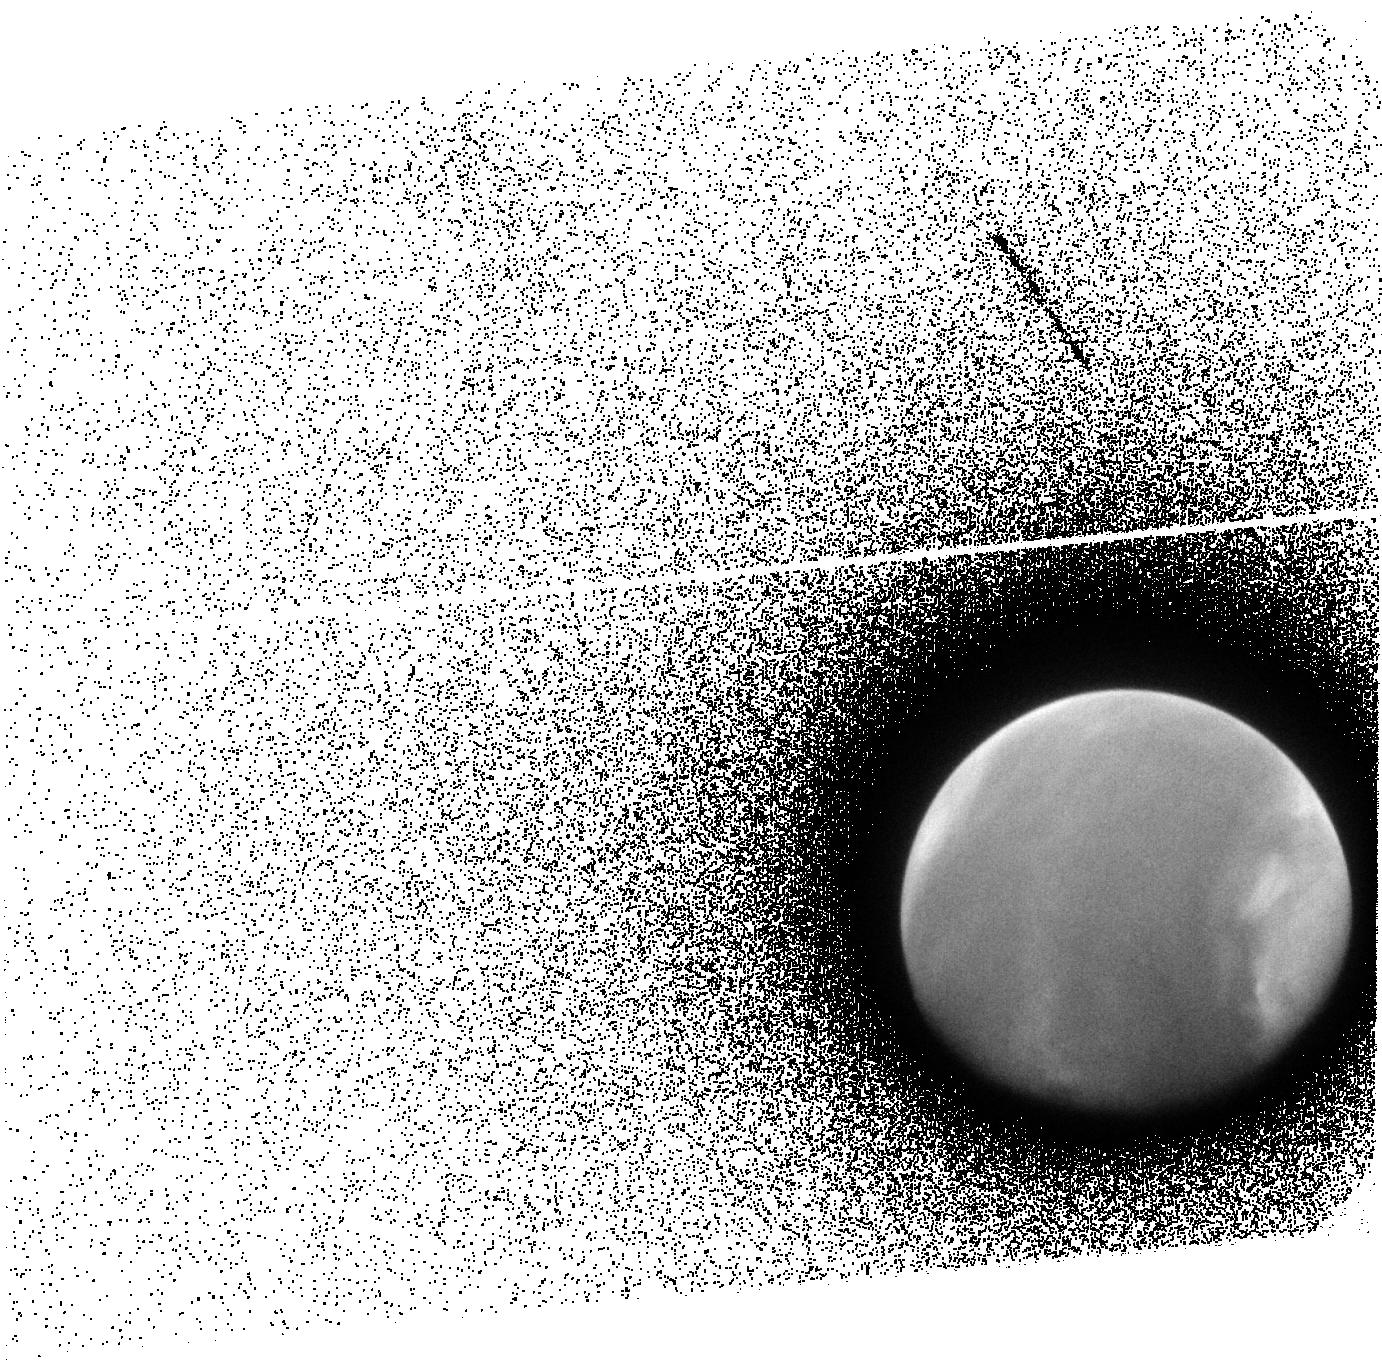
Target: MARS-EXOSPHERE
Instrument: ACS/SBC
Filter: F140LP
Exposure: 8 min
Observation ID: jff001020

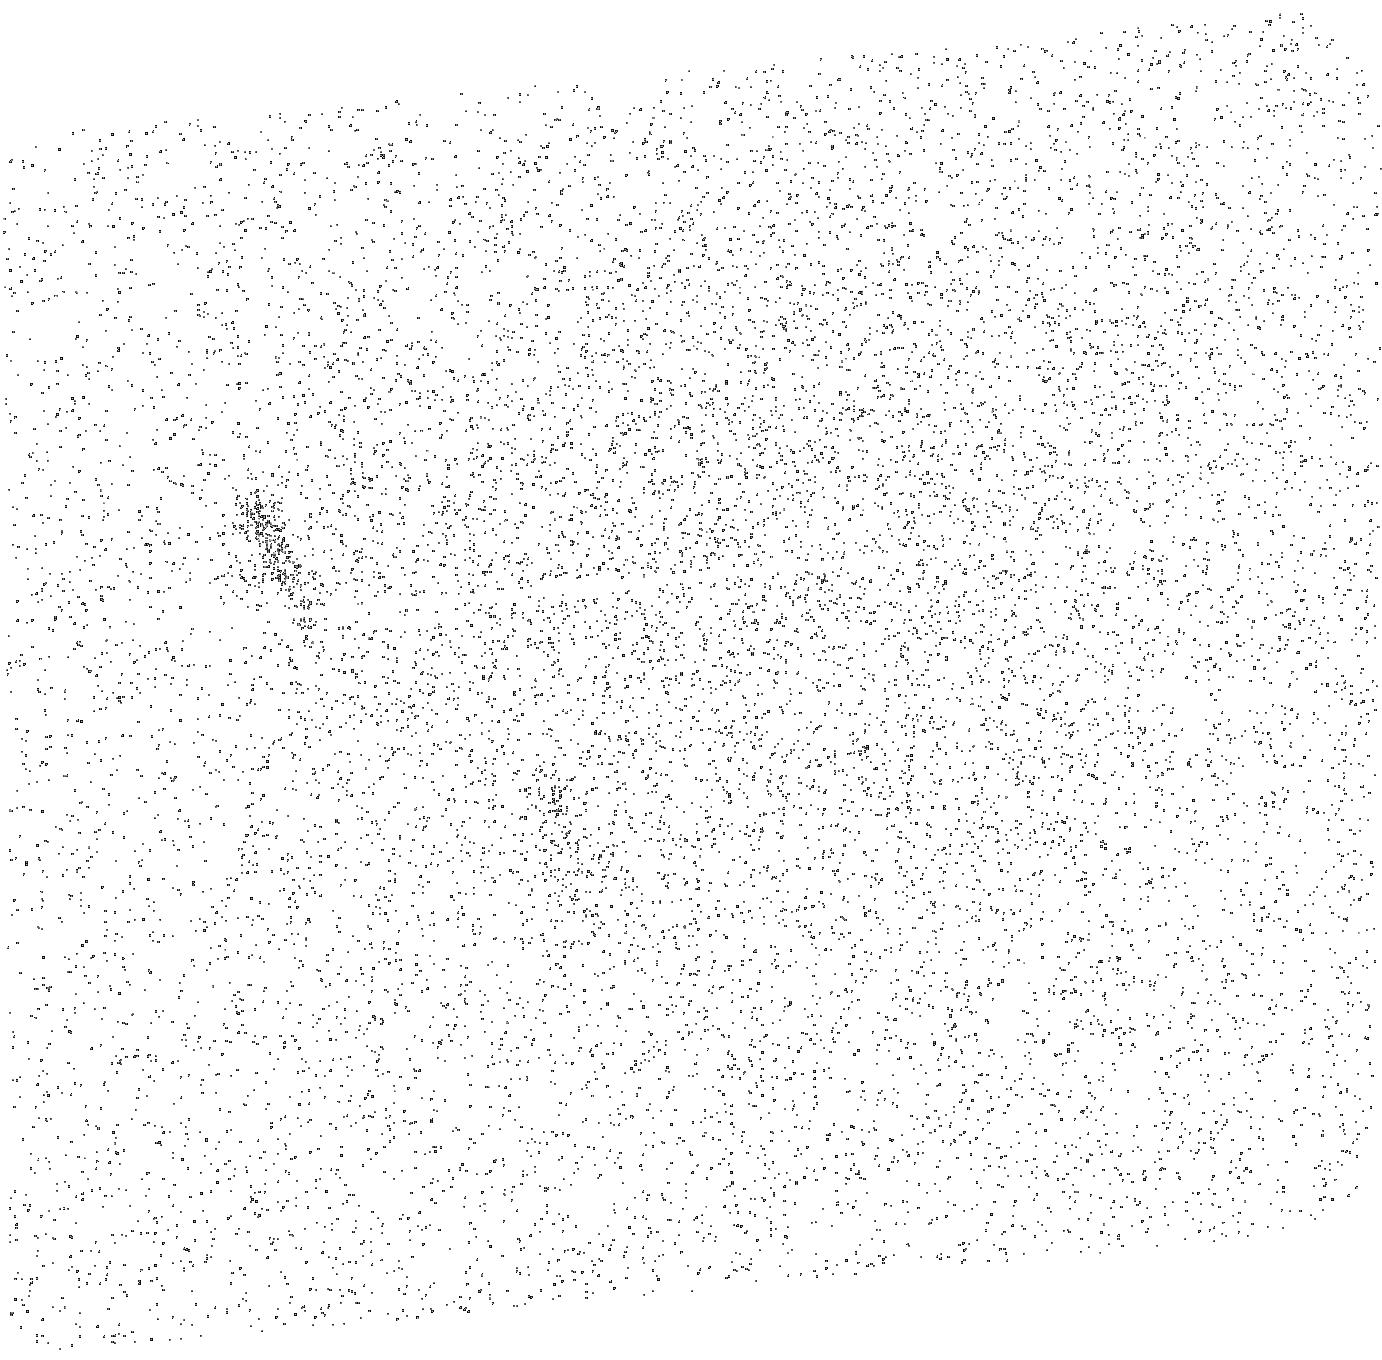
Target: SKY-NEAR-MARS
Instrument: ACS/SBC
Filter: F140LP
Exposure: 8 min
Observation ID: jff0b1020

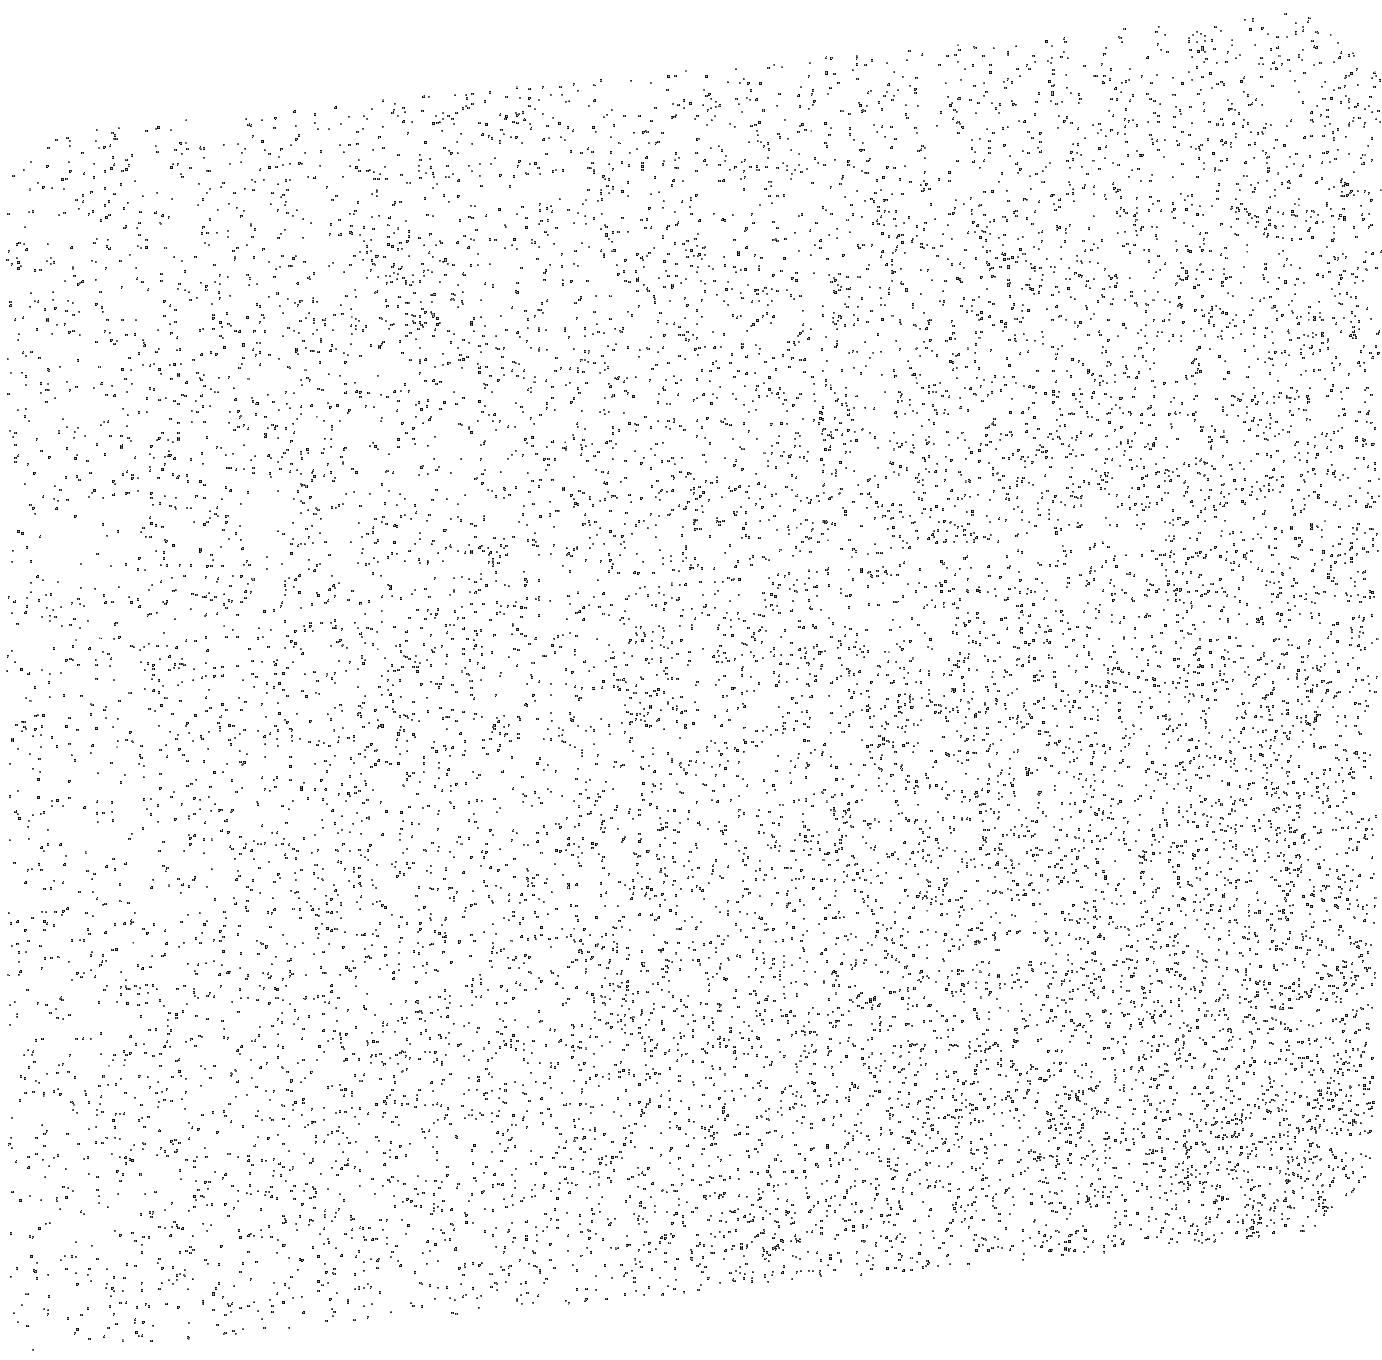
Target: MARS-EXOSPHERE-EXTENDED
Instrument: ACS/SBC
Filter: F140LP
Exposure: 8 min
Observation ID: jff0a1020

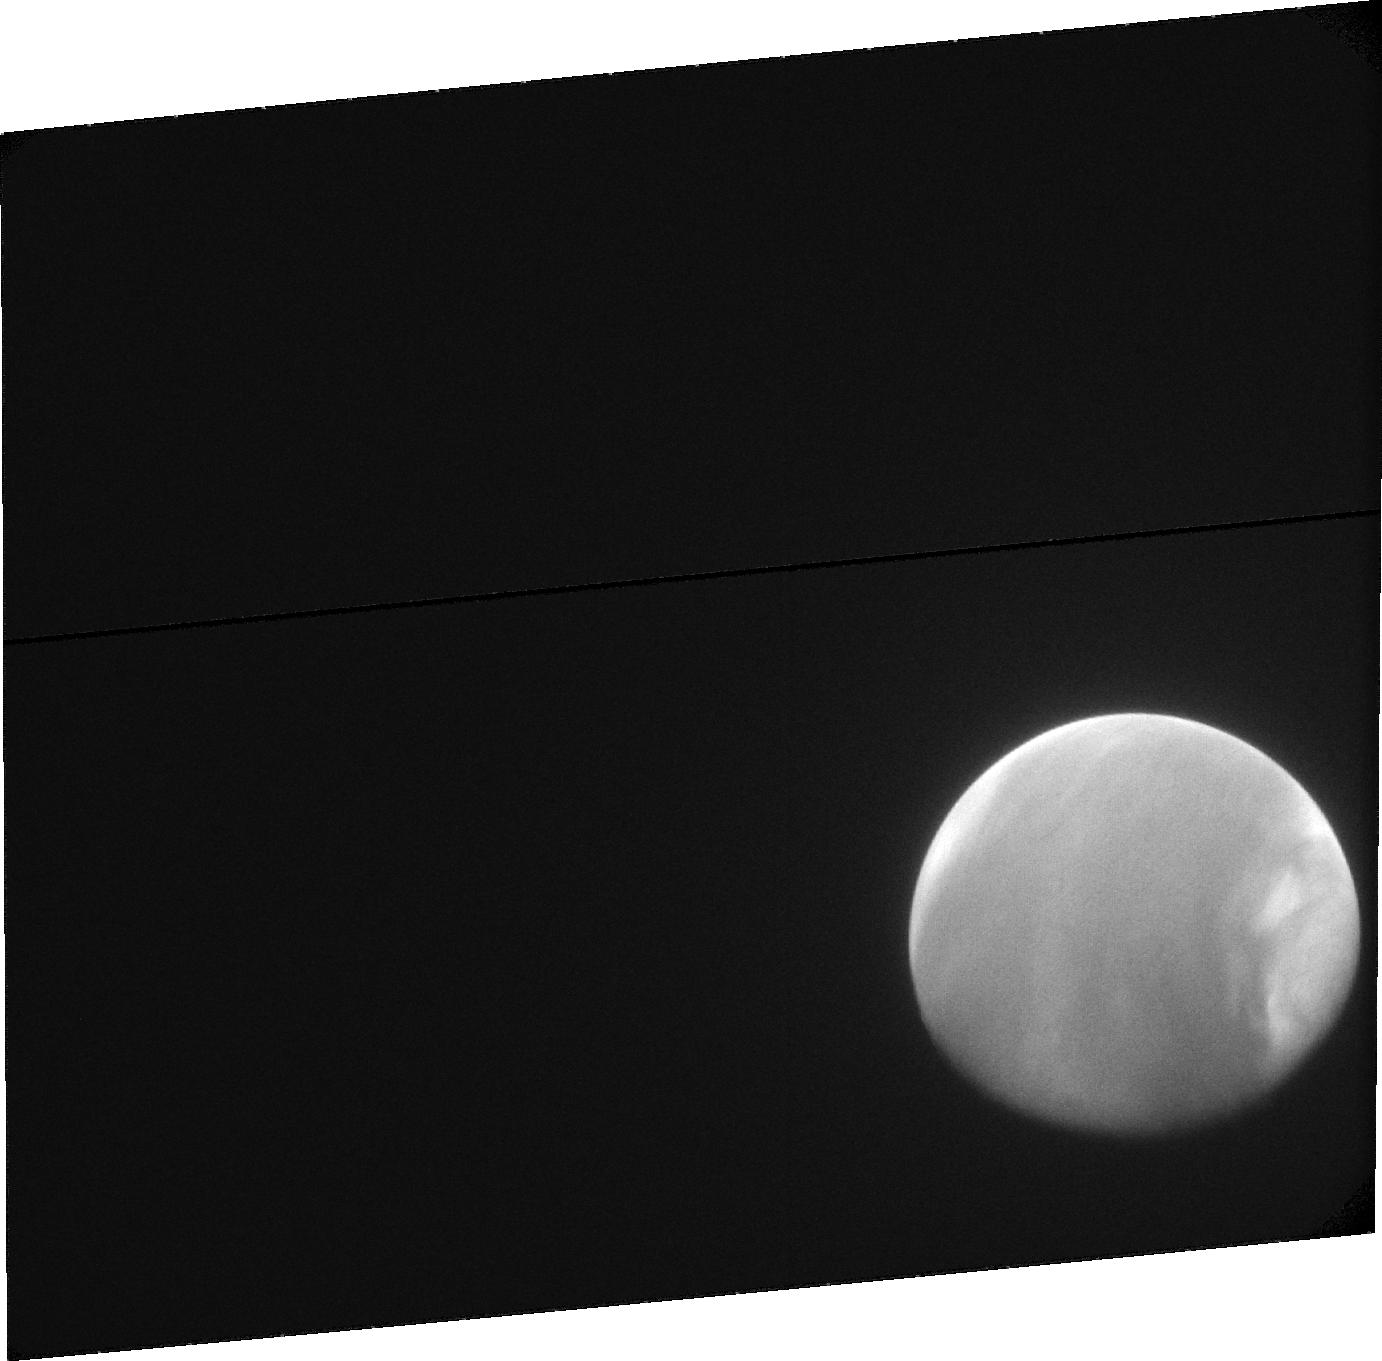
Target: MARS-EXOSPHERE
Instrument: ACS/SBC
Filter: F115LP
Exposure: 16 min
Observation ID: jff001010

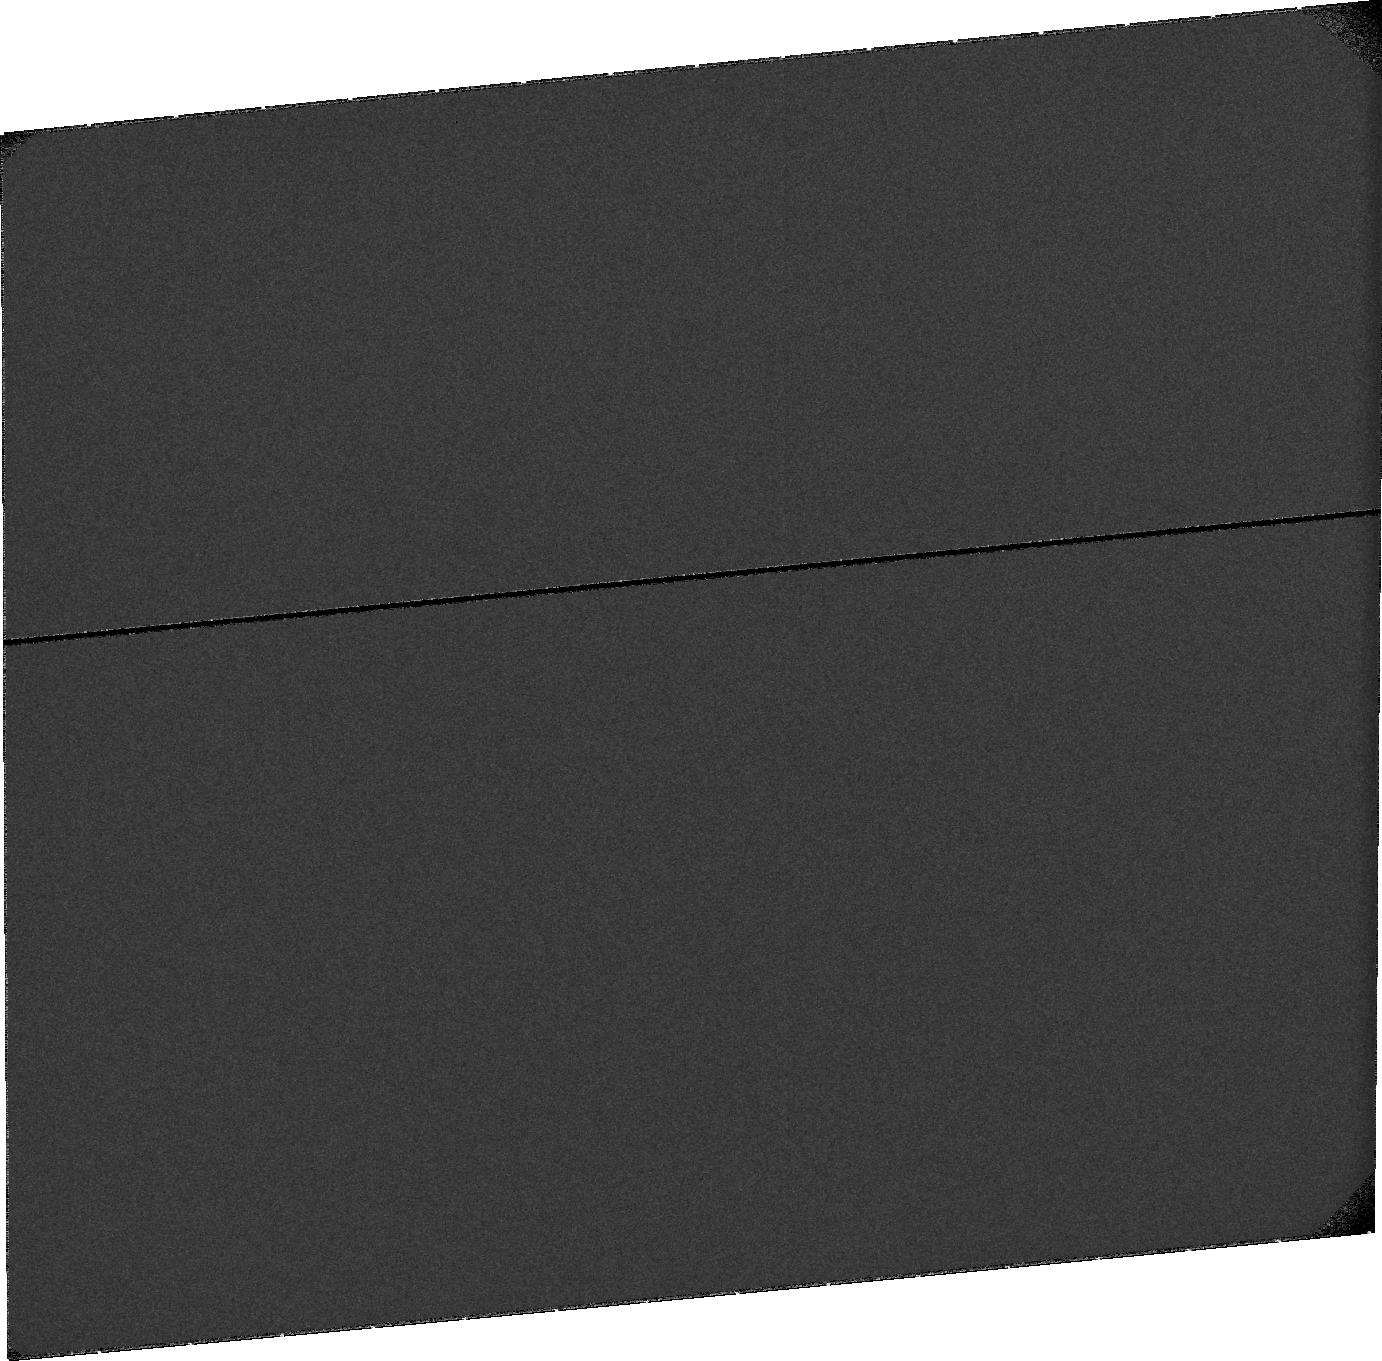
Target: SKY-NEAR-MARS
Instrument: ACS/SBC
Filter: F115LP
Exposure: 16 min
Observation ID: jff0b1010

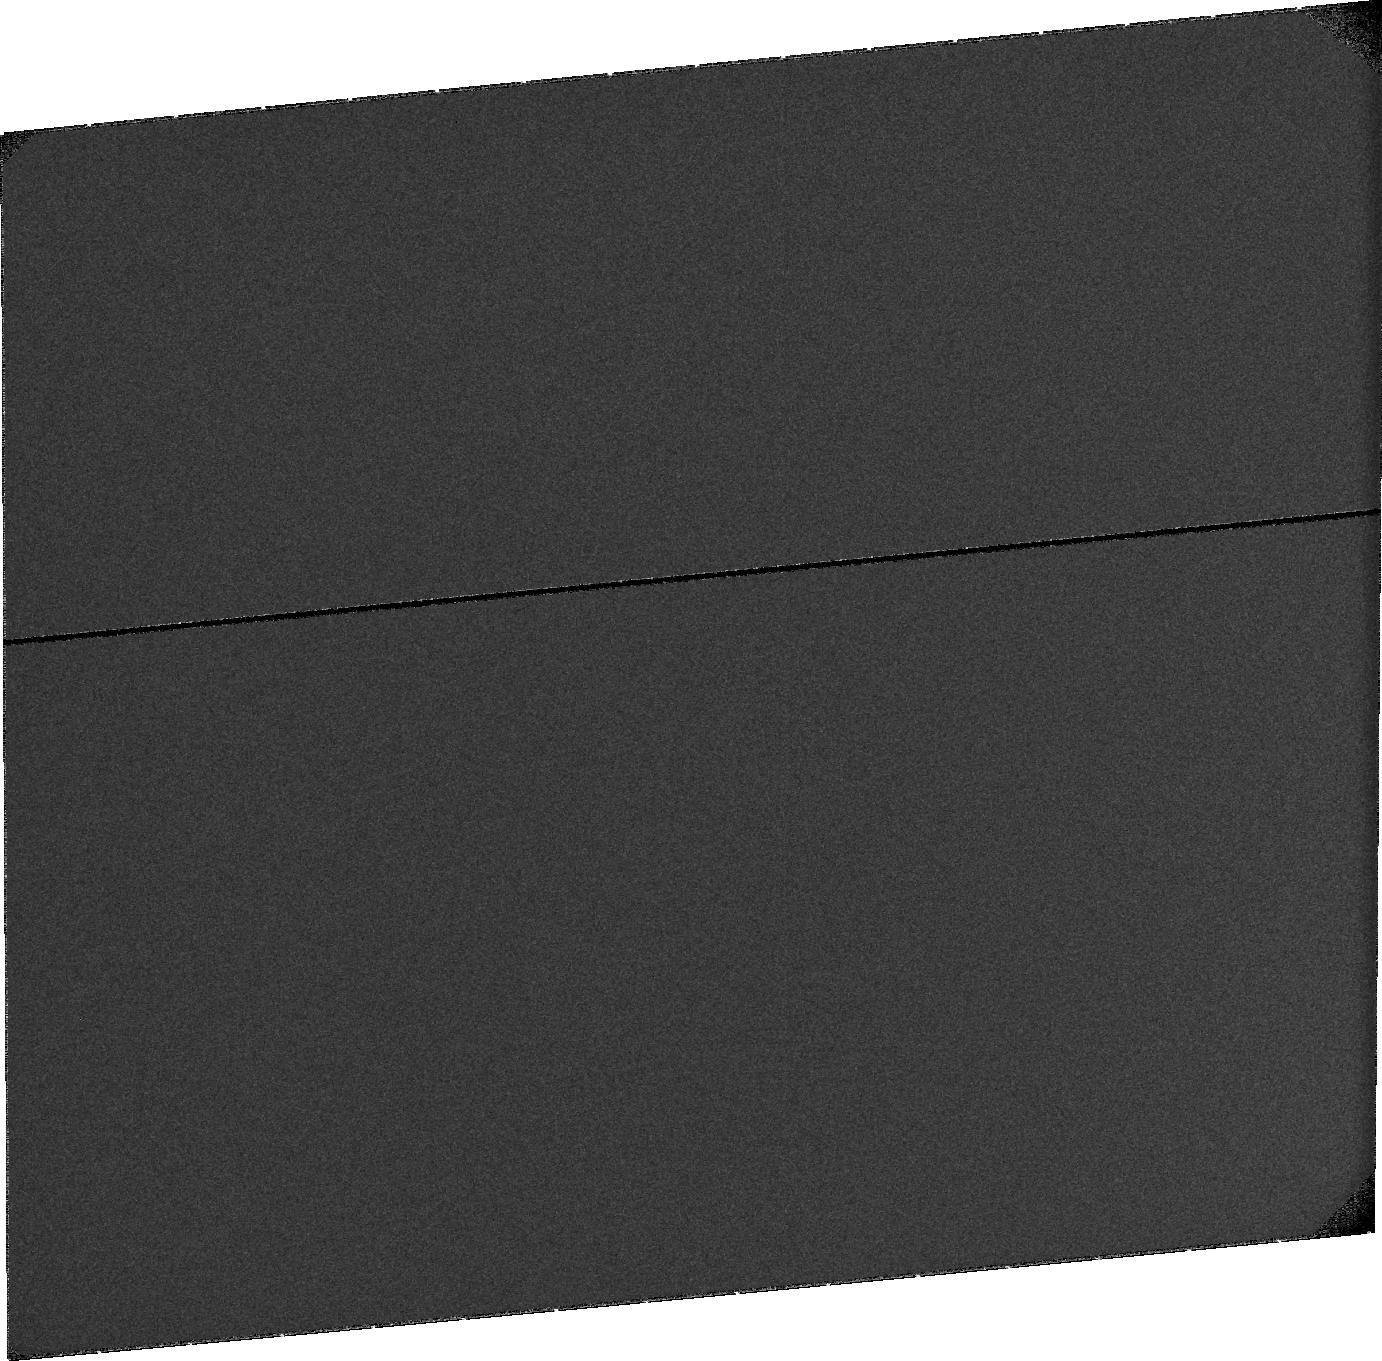
Target: MARS-EXOSPHERE-EXTENDED
Instrument: ACS/SBC
Filter: F115LP
Exposure: 16 min
Observation ID: jff0a1010

Contribution of Non-thermal H to the Martian Water Loss at Solar Maximum (PI: Bhattacharyya, Dolon)

Determining the total amount of water lost by Mars over its ~4.3 billion year history has been the subject of contention in the Mars community for the past few decades. Recent advances led to the discovery of a magnitude change in water escape rate during the perihelion season every Mars year. This has increased the initial estimates of the total amount of water lost by Mars from 3.6m of Global Equivalent Layer (GEL) to 23m, an increase by a factor of 5. Another recent discovery with HST has been detecting the observational signature of non-thermal/hot H in the exosphere of Mars. The escape rate of such atoms was found to be ~26% of the thermal escape rate at solar minimum, further elevating the water loss estimates from Mars. Data analysis revealed that solar wind is the major driver in the creation of this population. At present the effect of solar activity on the creation of hot H at Mars and the consequence on water escape rate is unknown. Hence the proposal is to determine the correlation between non-thermal H escape rate and solar activity at Mars. Characterizing this population is critical as hot H atoms are present in the exospheres of all solar system planets and likely exoplanets as well. Because the younger Sun was more active, and there are many exoplanetary systems with active star hosts, escape of hot H could have important implications on the habitability and water escape history of planets. This proposal supports the HST UV initiative.